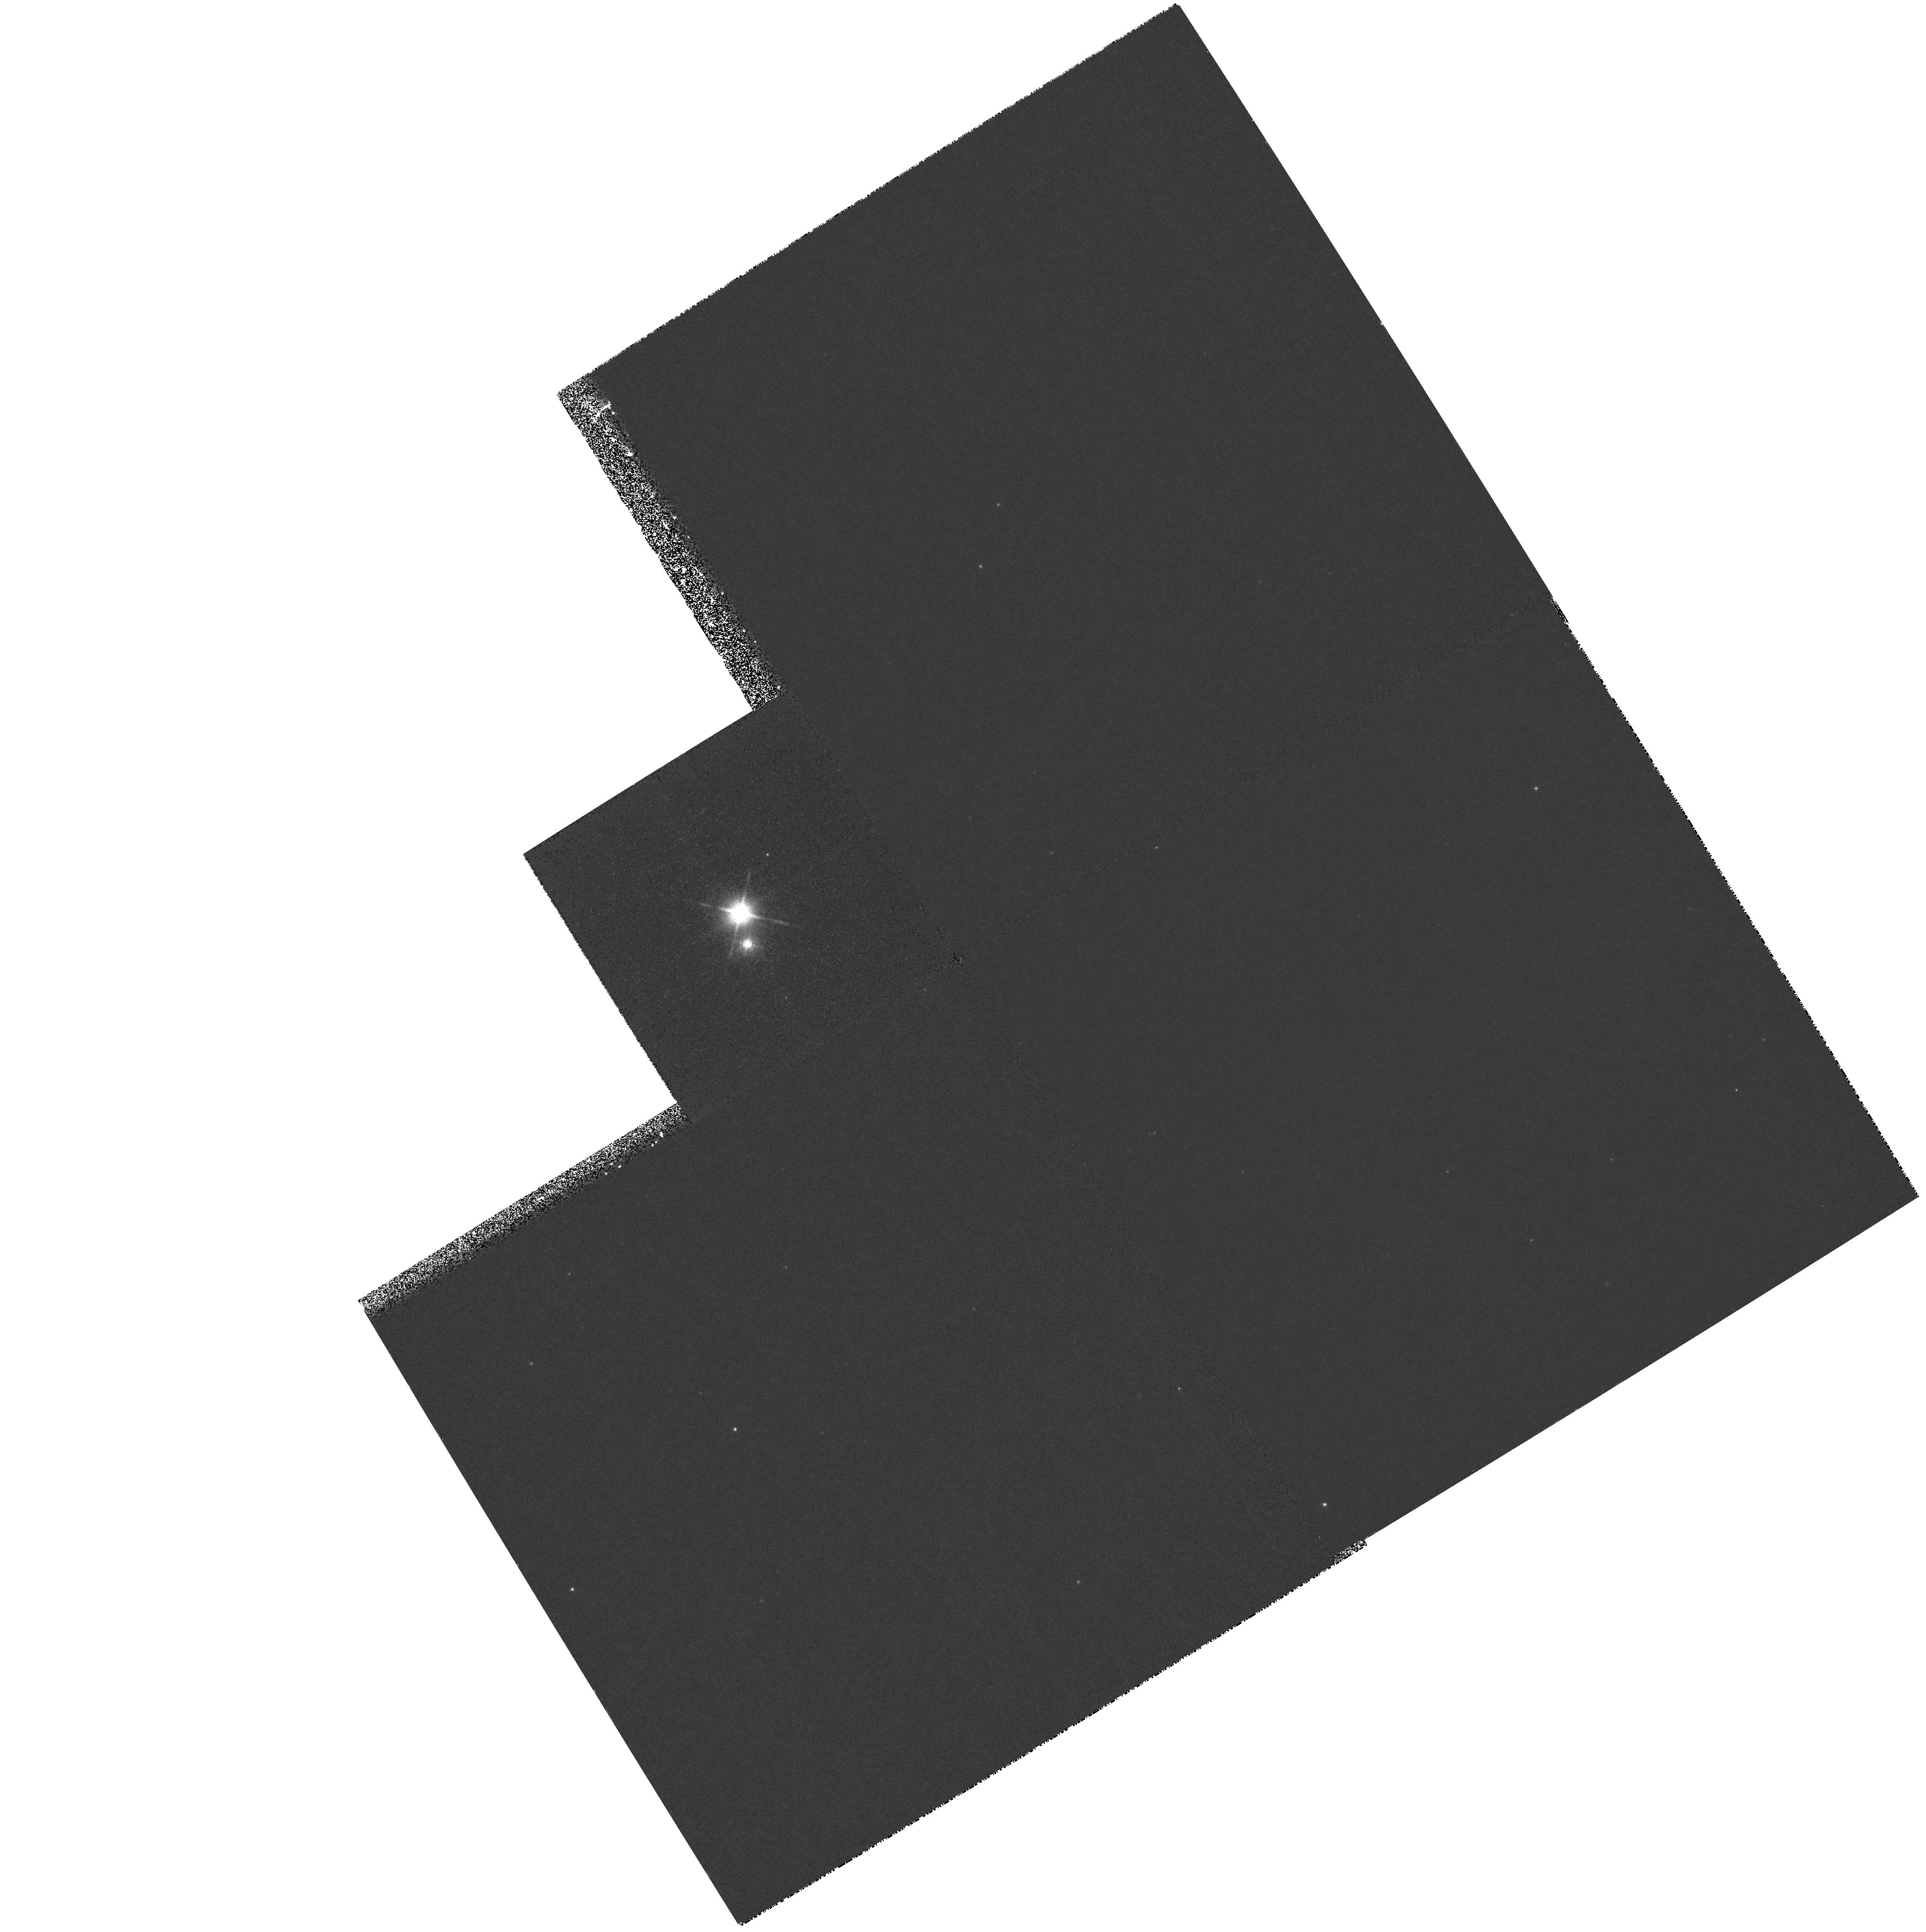
Target: HBC633
Instrument: WFPC2/PC
Filter: F1042M
Exposure: 27 min
Observation ID: hst_6659_27_wfpc2_pc_f1042m_u3zt27

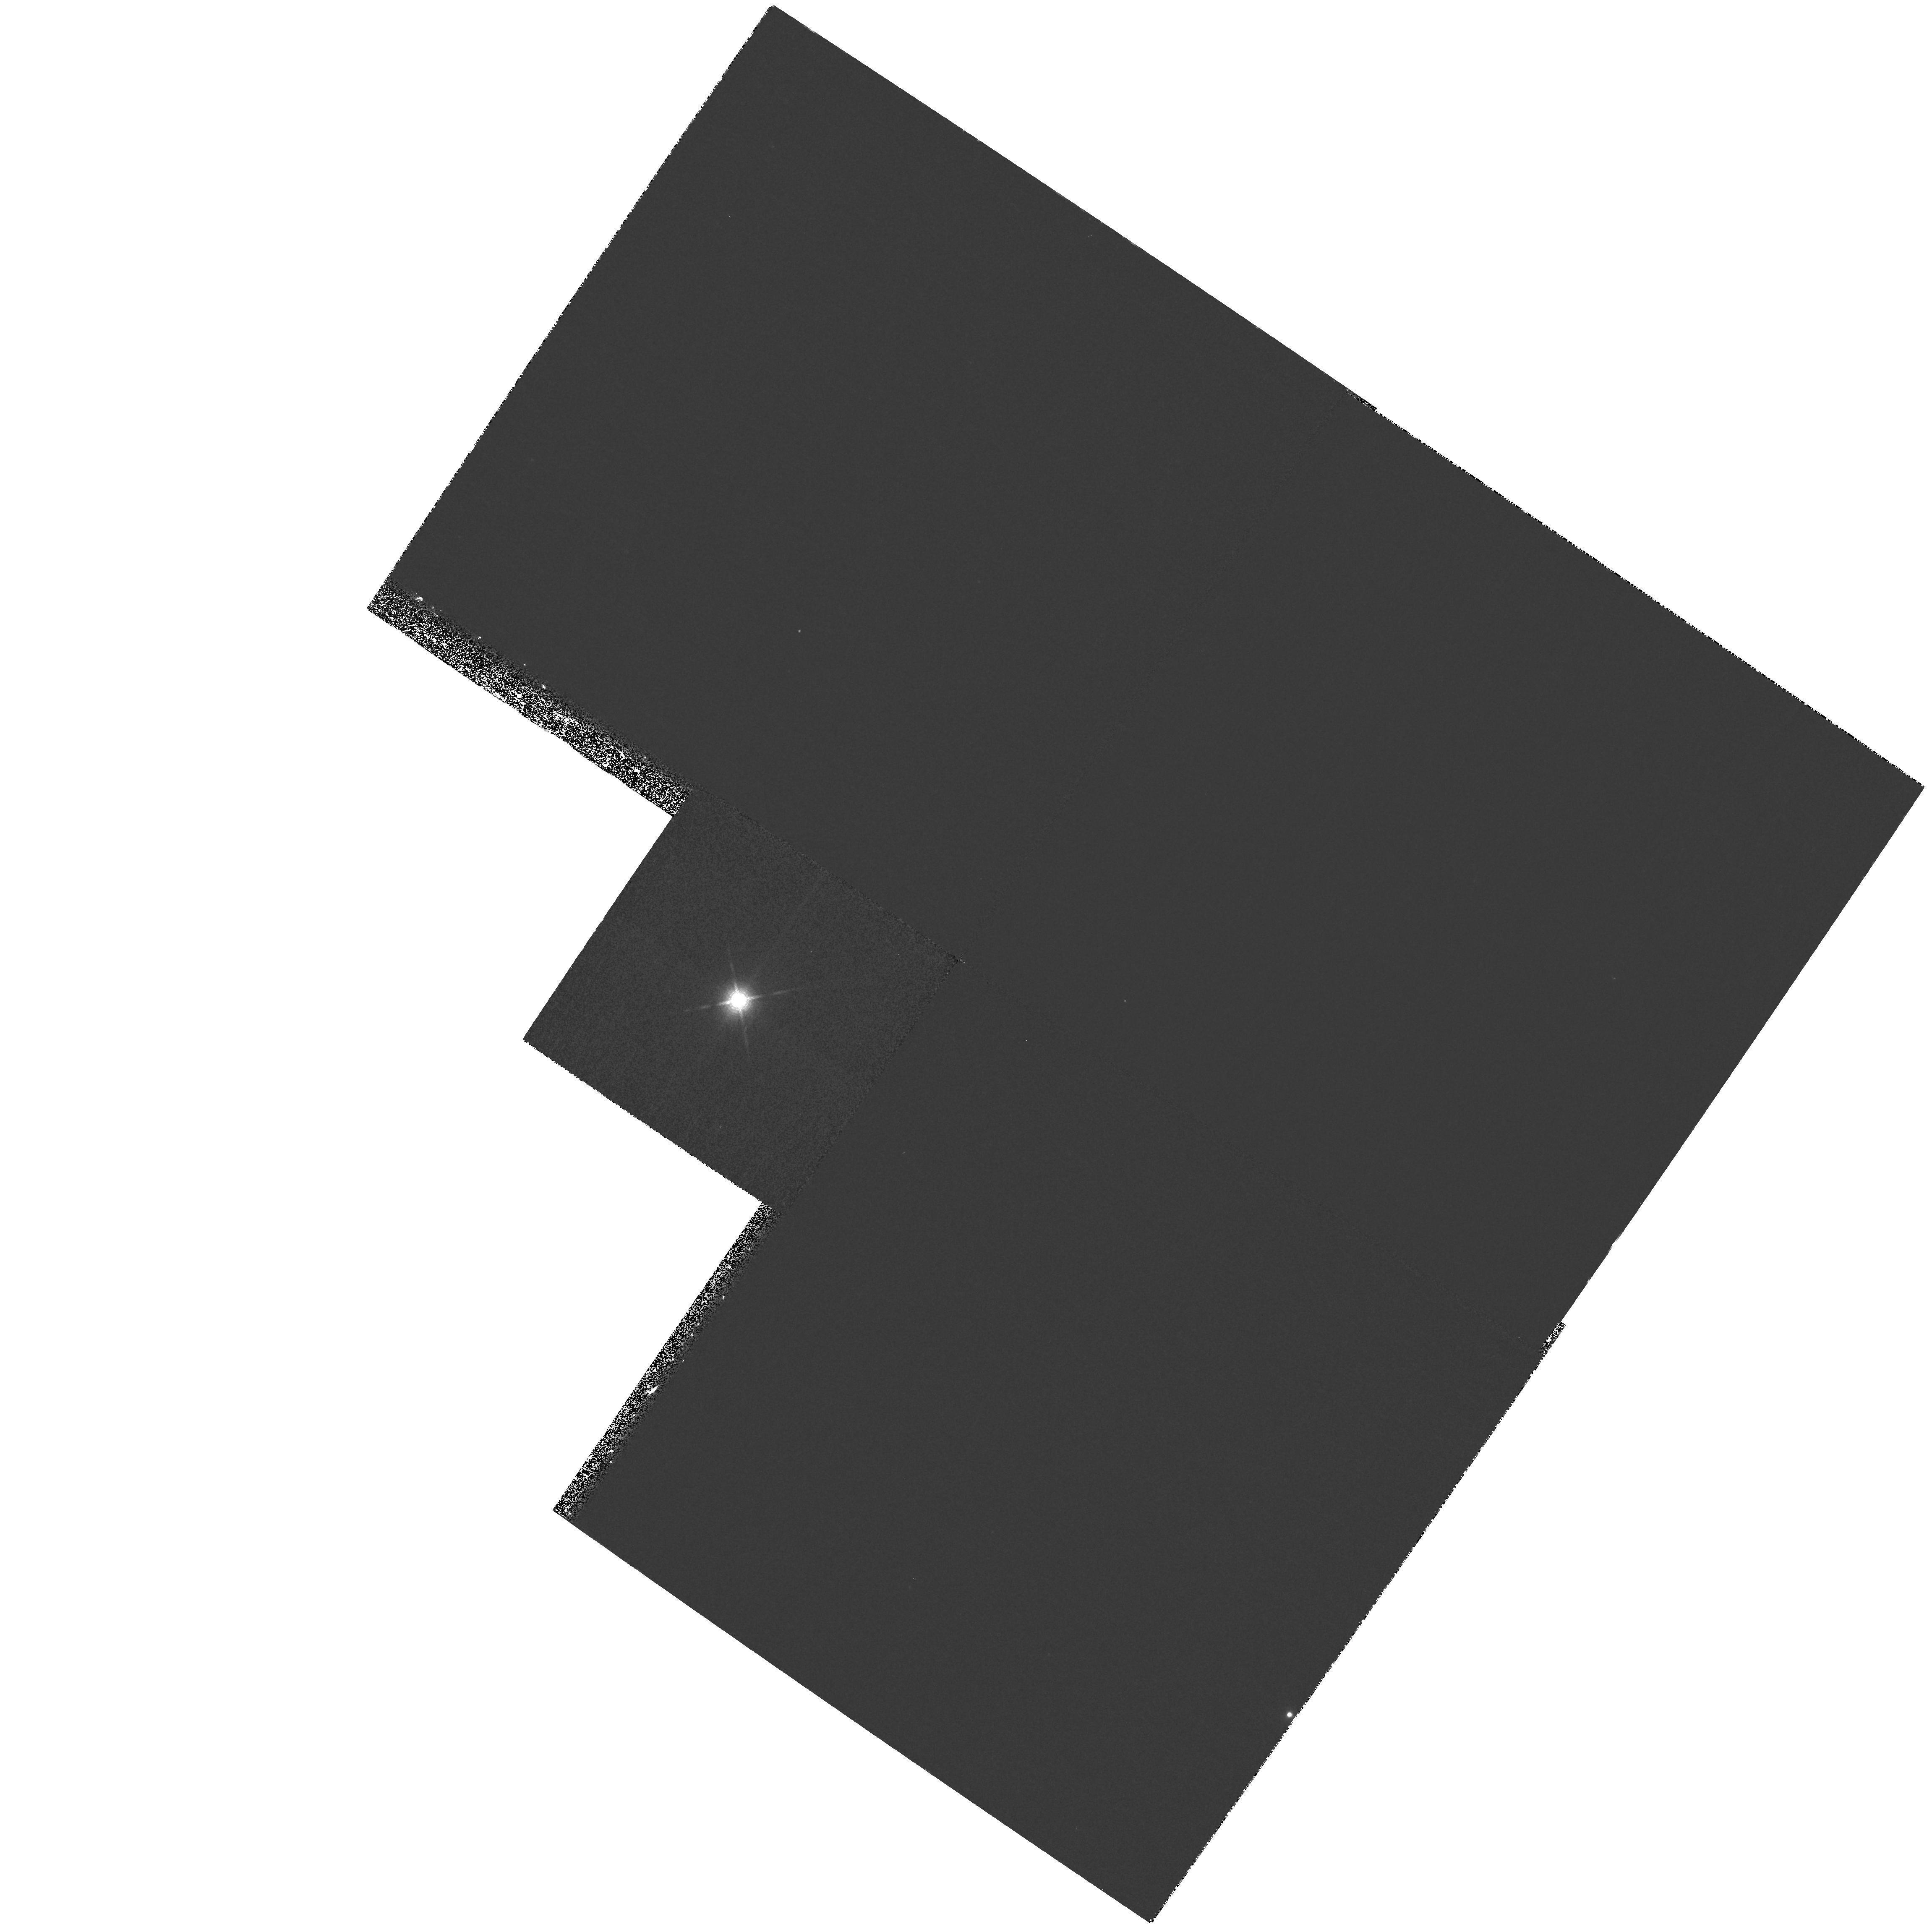
Target: HBC374
Instrument: WFPC2/PC
Filter: F1042M
Exposure: 27 min
Observation ID: hst_6659_02_wfpc2_pc_f1042m_u3zt02

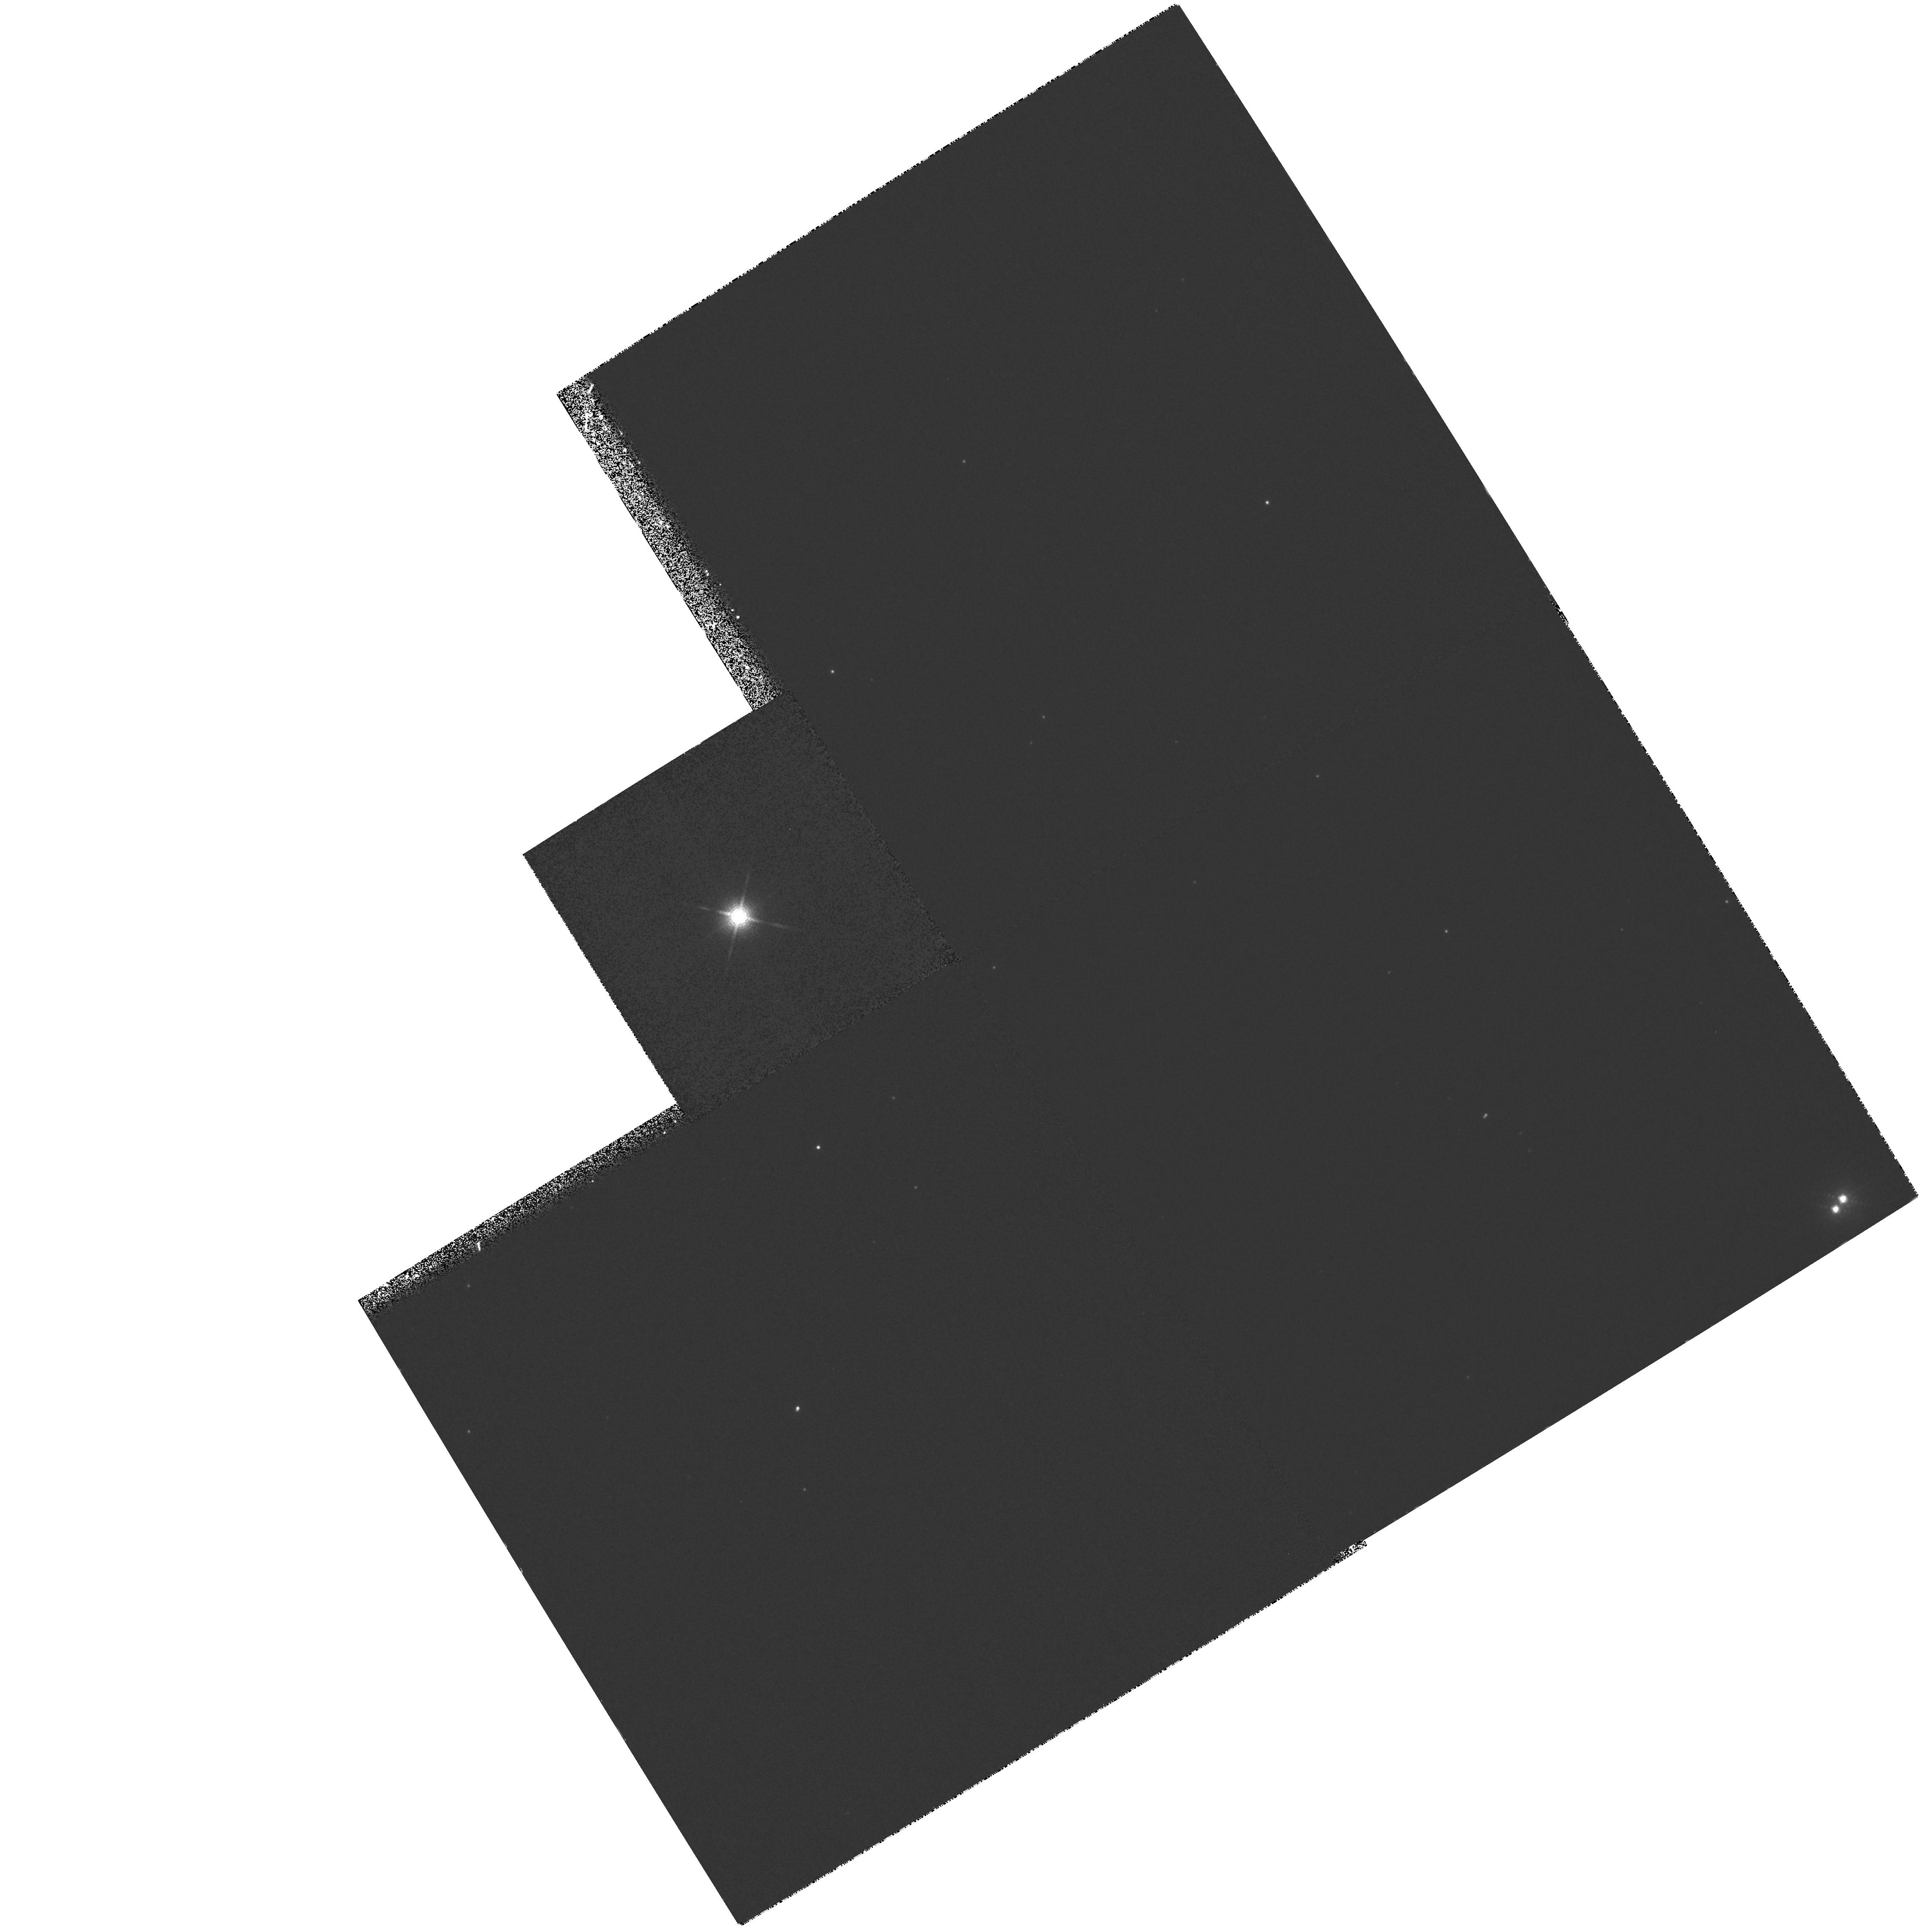
Target: HBC630
Instrument: WFPC2/PC
Filter: F1042M
Exposure: 27 min
Observation ID: hst_6659_25_wfpc2_pc_f1042m_u3zt25

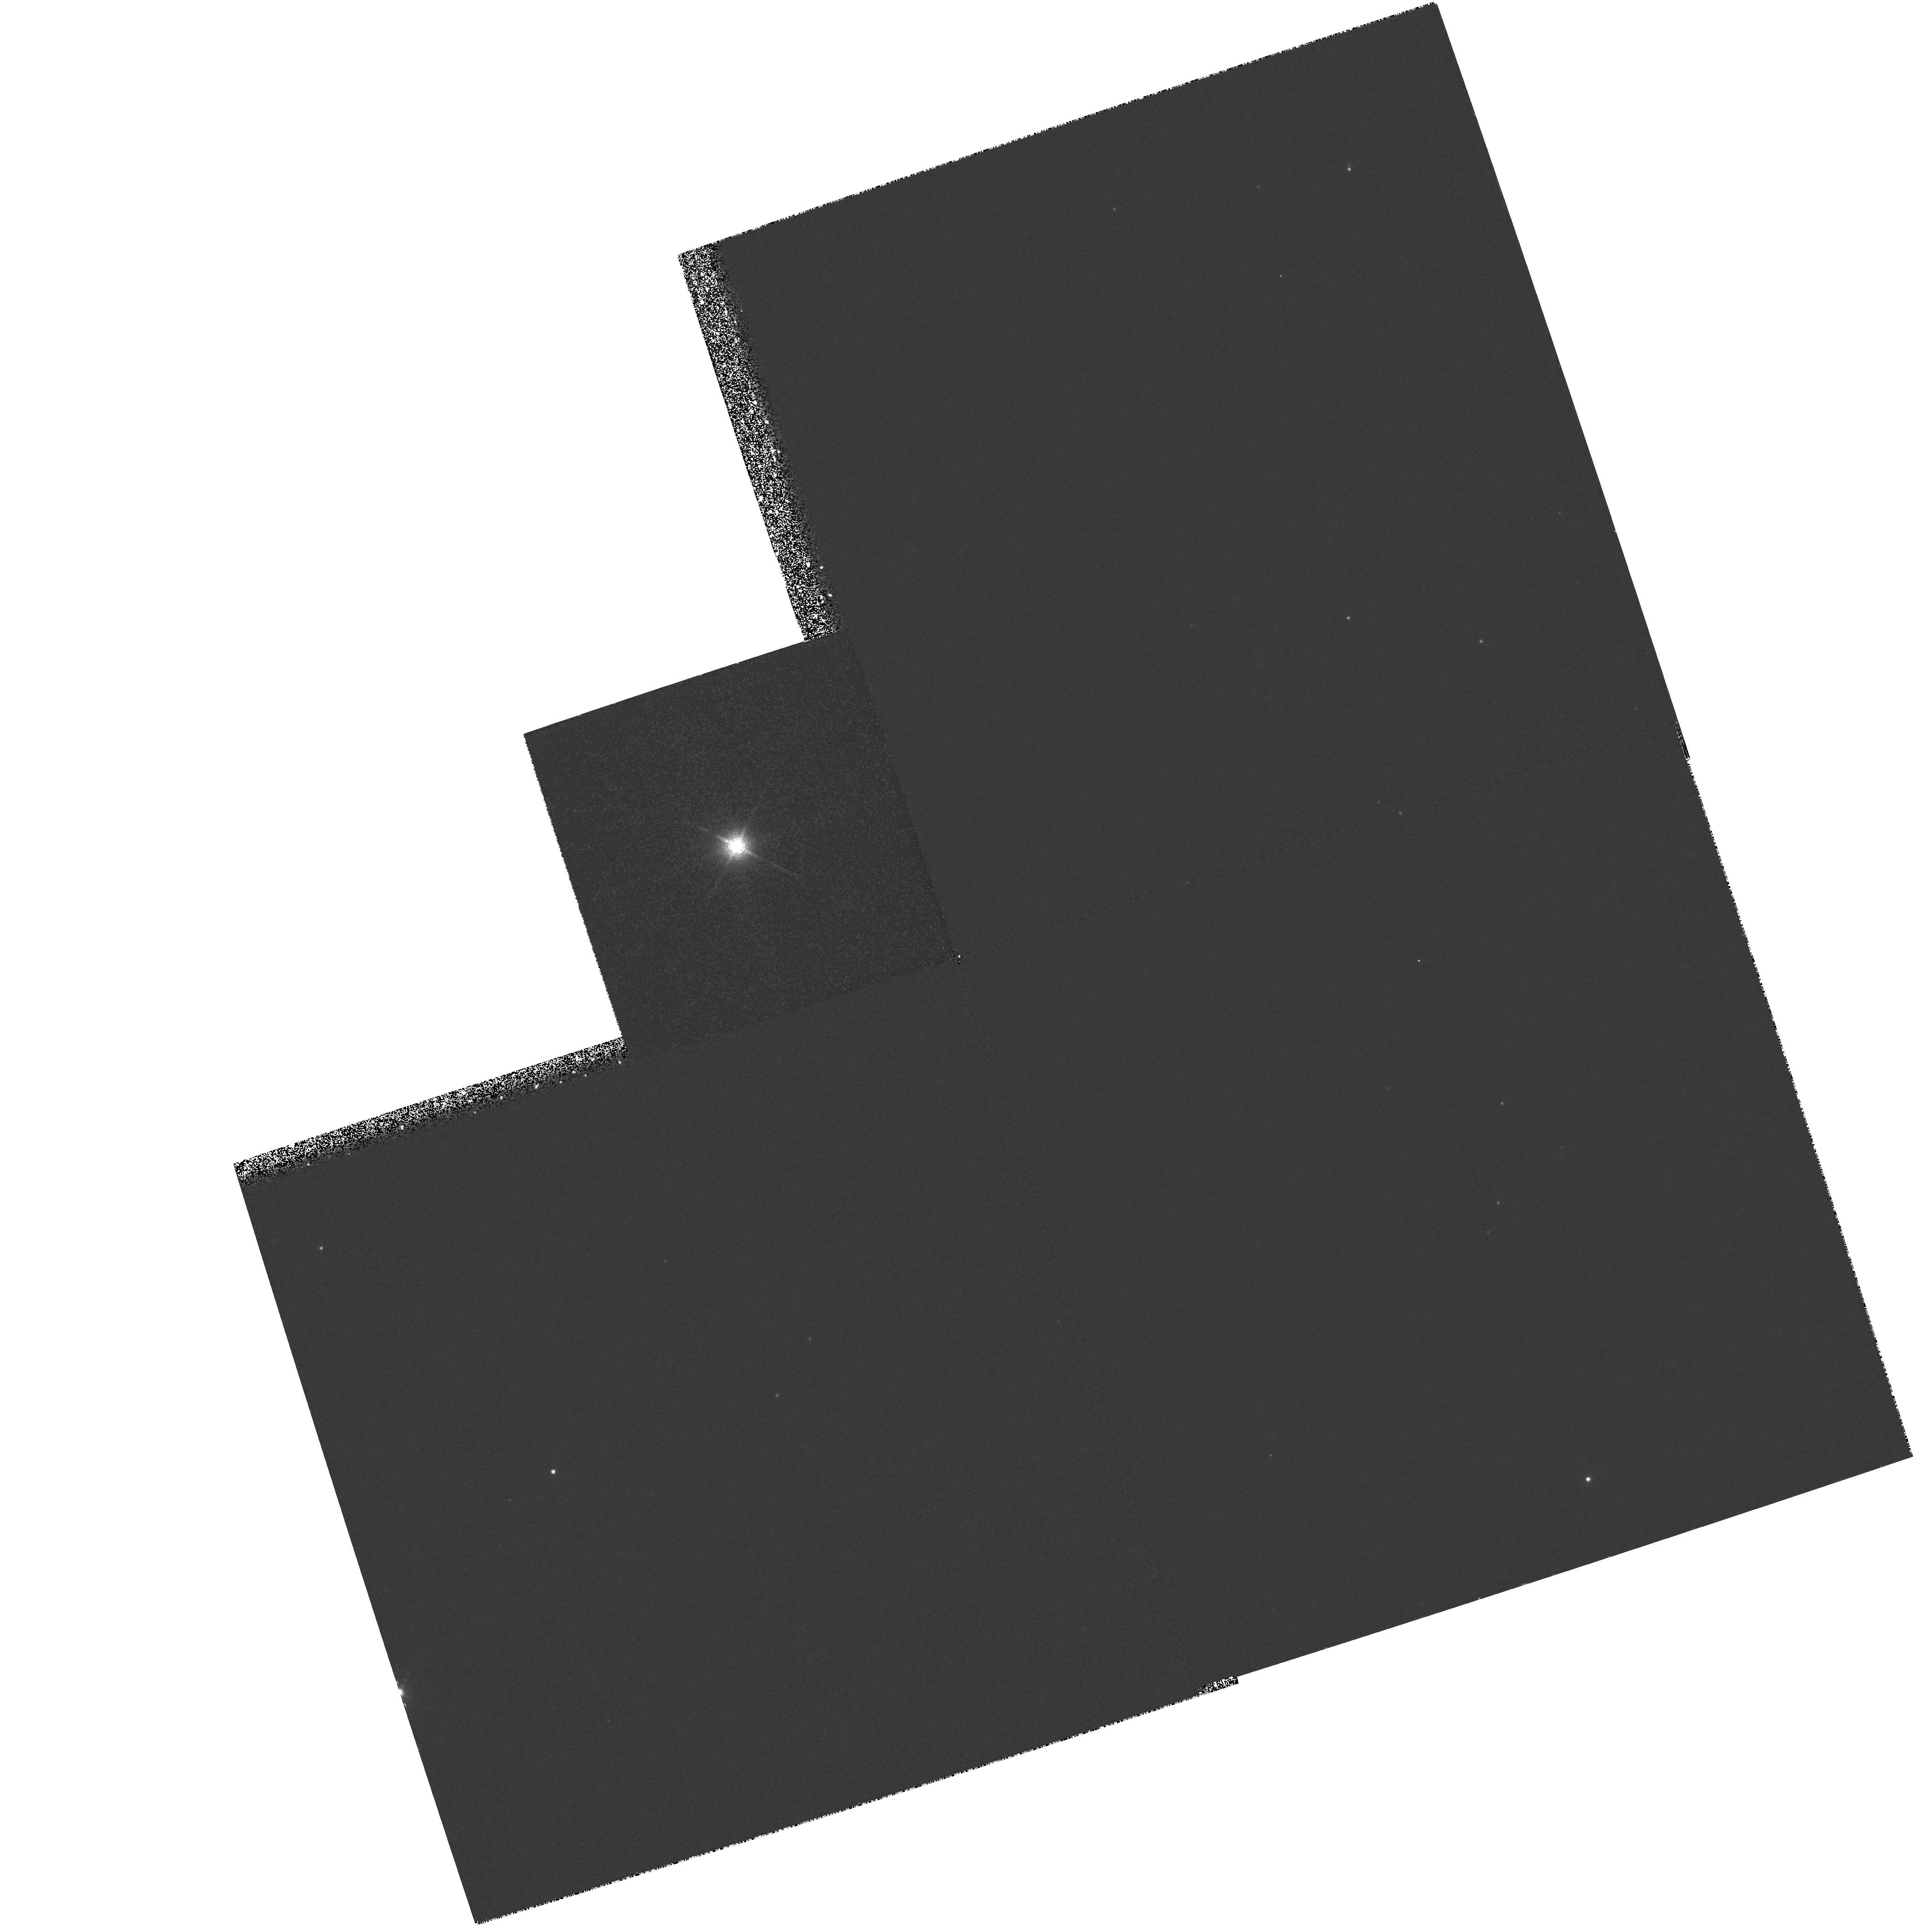
Target: HBC419
Instrument: WFPC2/PC
Filter: F1042M
Exposure: 27 min
Observation ID: hst_6659_13_wfpc2_pc_f1042m_u3zt13

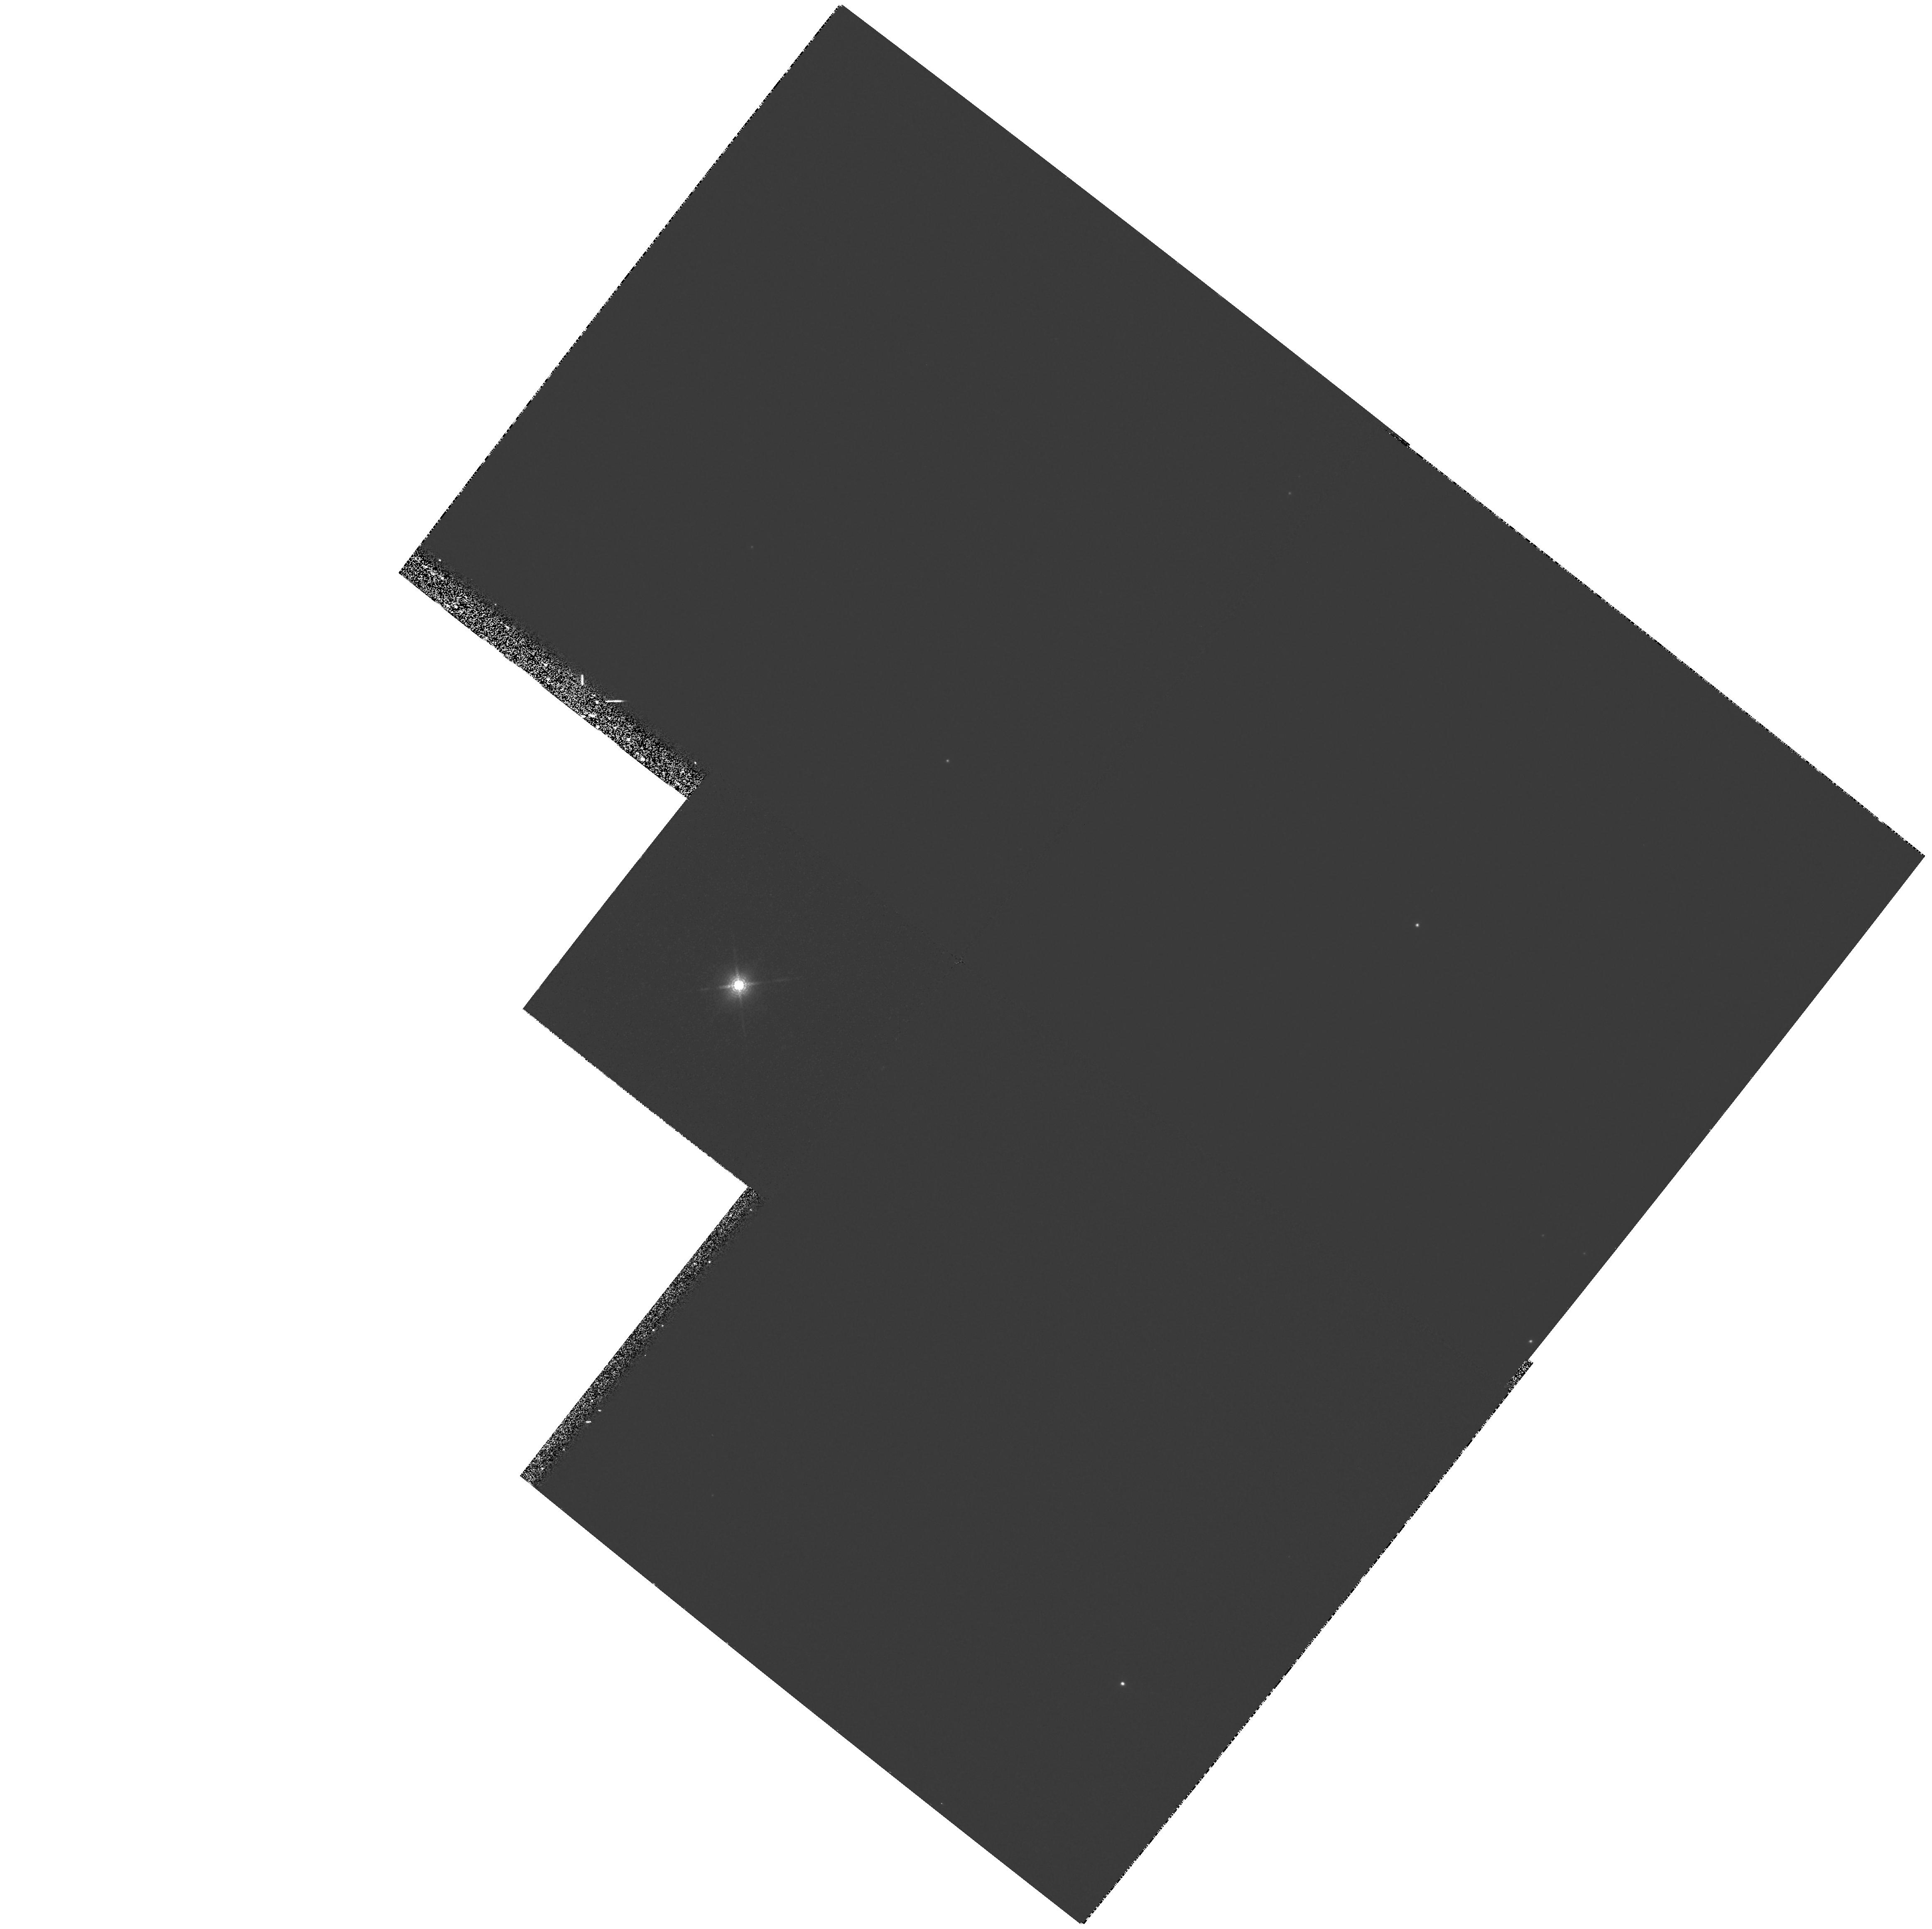
Target: V826-TAU
Instrument: WFPC2/PC
Filter: F1042M
Exposure: 27 min
Observation ID: hst_6659_10_wfpc2_pc_f1042m_u3zt10

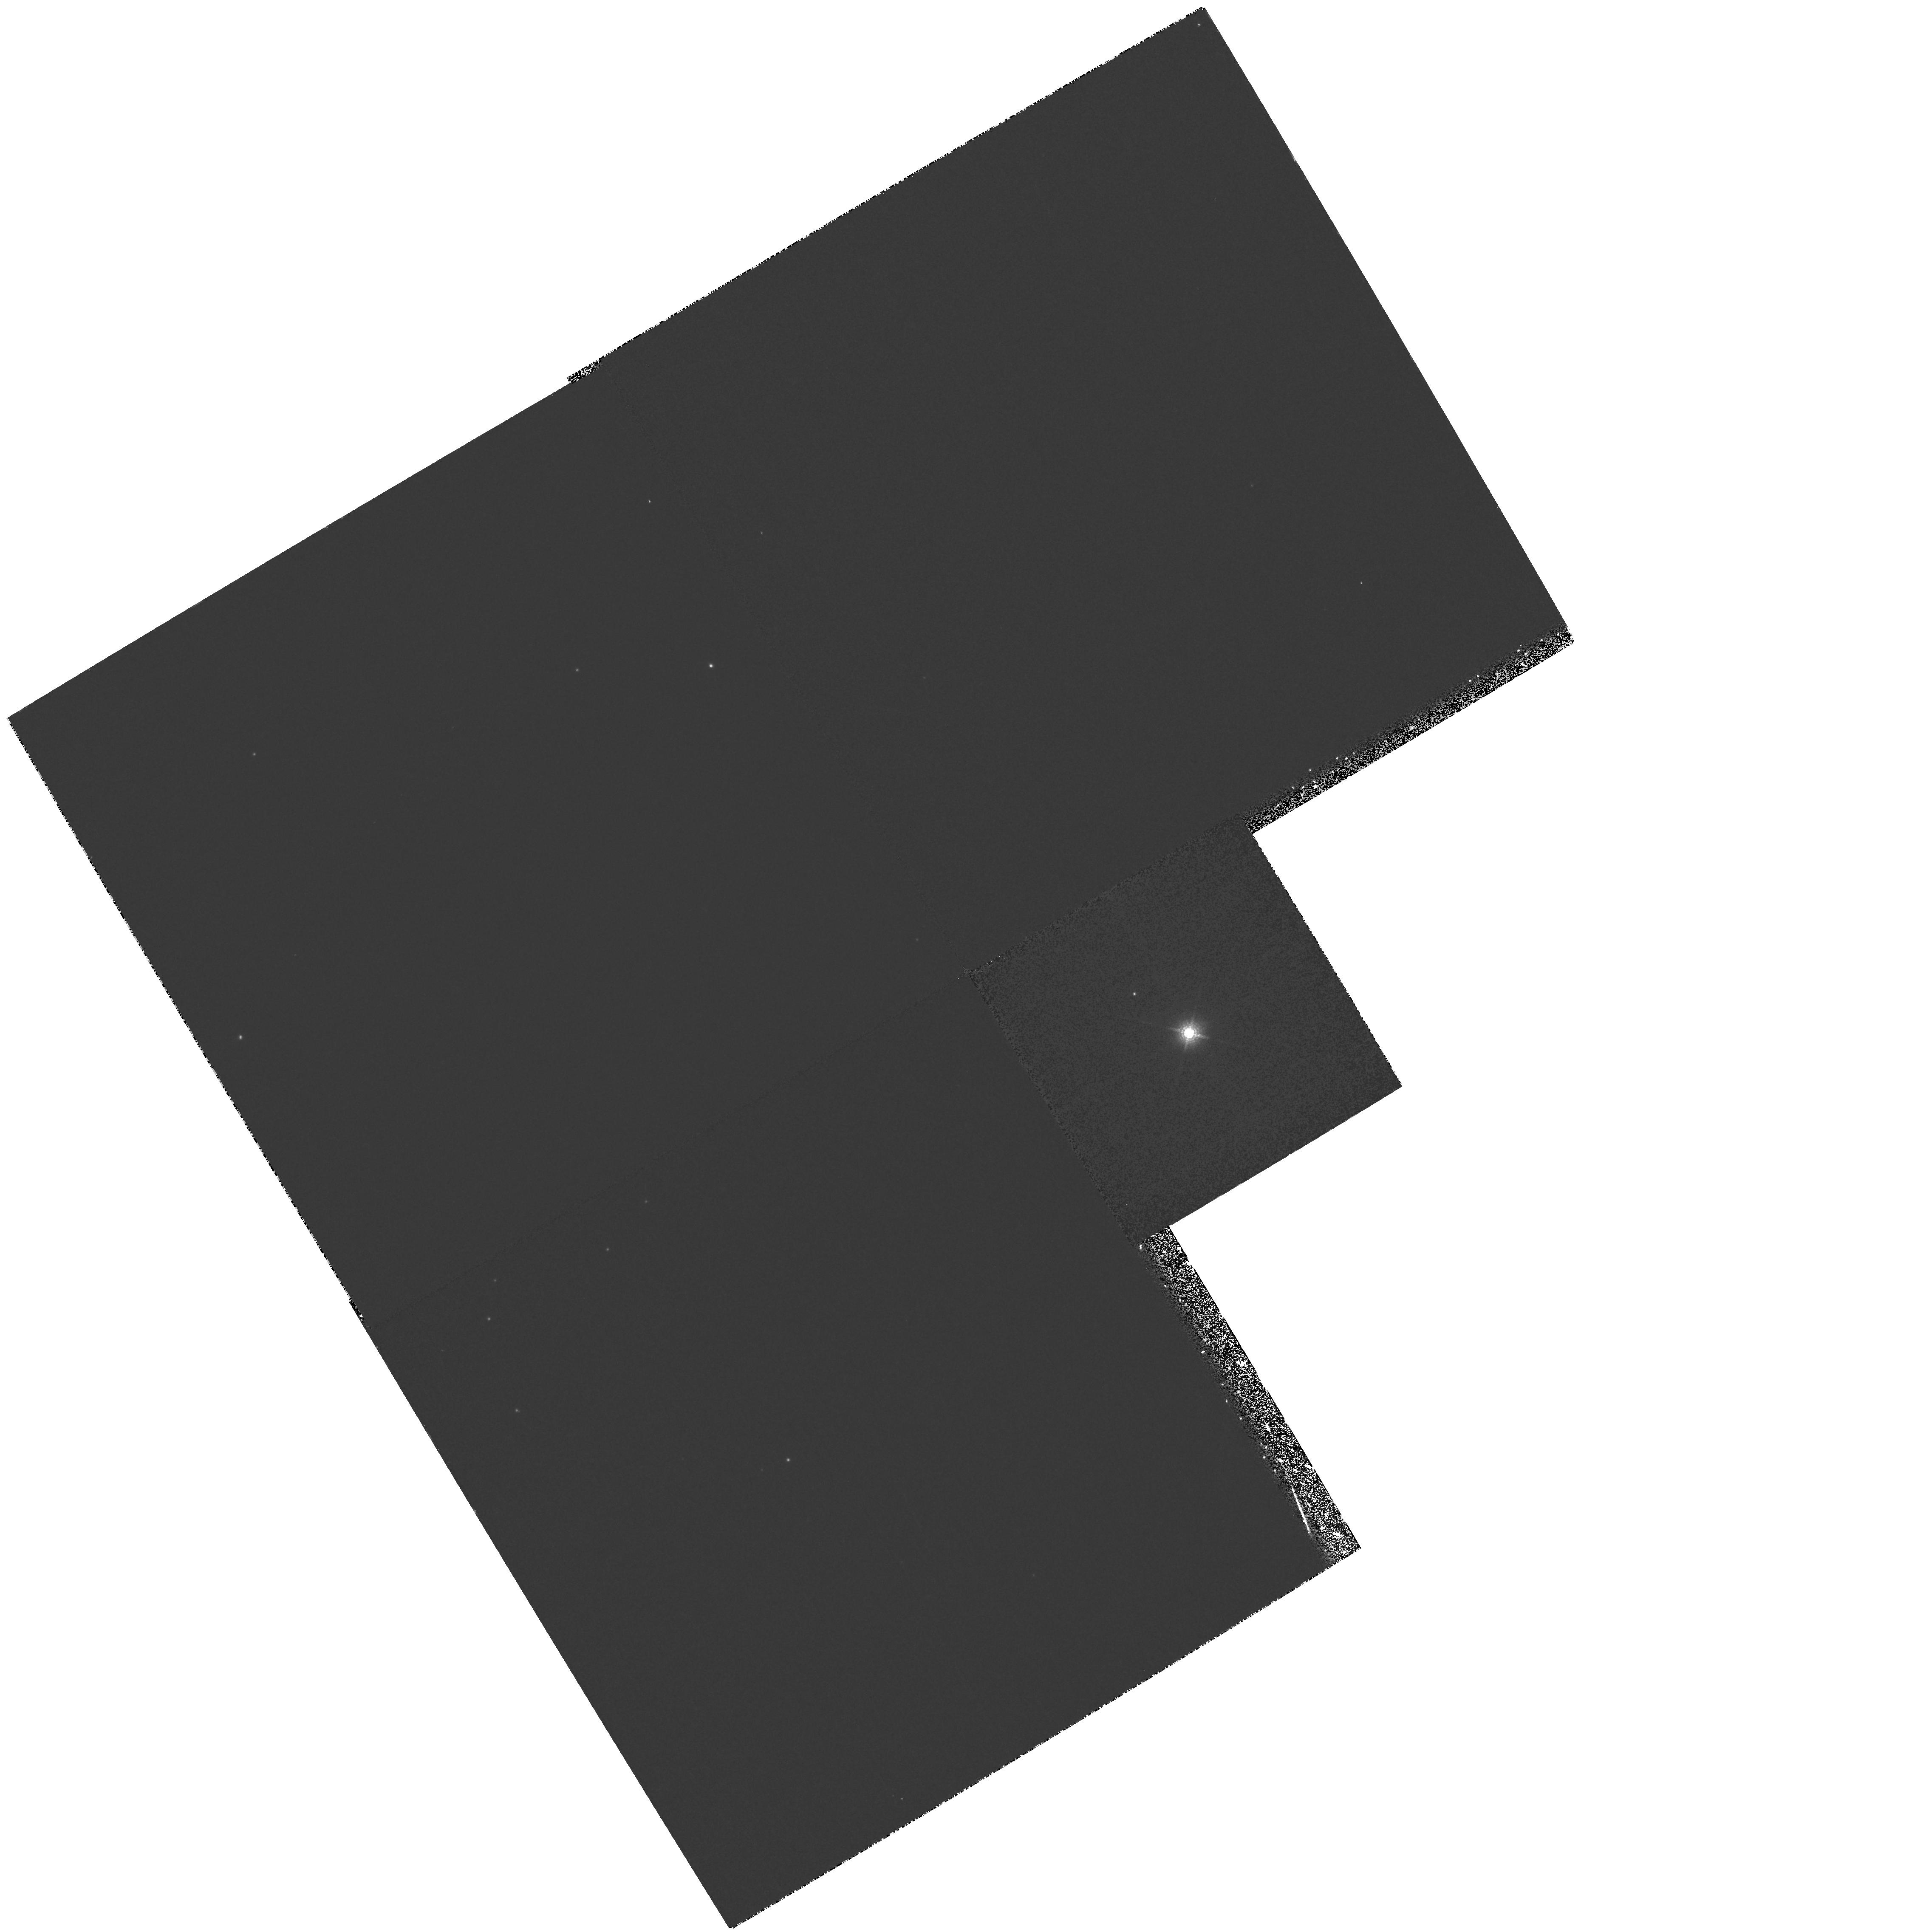
Target: HBC397
Instrument: WFPC2/PC
Filter: F1042M
Exposure: 27 min
Observation ID: hst_6659_05_wfpc2_pc_f1042m_u3zt05

A Search For Superplanets Around Weak T- Tauri Stars (PI: Brown, Robert A.)

This project is a search for "superplanets" around selected pre-main-sequence stars in the 1 micron band using WFPC2. Weak T-Tauri stars (WTTS) are thought to have dissipated their circumstellar disks recently, possibly by forming planetary systems. We propose to observe 16 WTTS in Taurus-Auriga and Ophiuchus, the nearest star-forming regions, concentrating on targets that have been demonstrated not to have stellar companions based on recent speckle imaging, deep imaging with CCD and infrared arrays from the ground, and lunar-occultation observations. Superplanets would be detected in their intrinsic thermal radiation. Because of the superb peak-to-wing ratio of its point spread function, HST is uniquely capable of performing this survey and determining the statistical occurrence of superplanets.